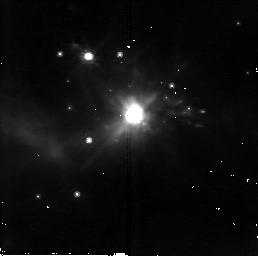
Target: IRAS05506+2414. Instrument: NICMOS/NIC2. Filter: F110W. Exposure: 18 min. Observation ID: n8rd17010

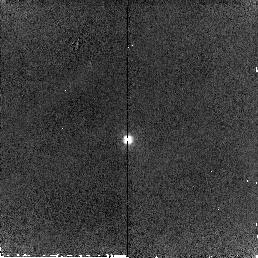
Target: IRAS23166+1655. Instrument: NICMOS/NIC2. Filter: F160W. Exposure: 6 min. Observation ID: n8rd16020

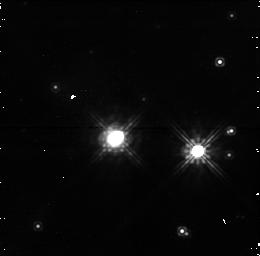
Target: IRAS15509-5207. Instrument: NICMOS/NIC1. Filter: F110W. Exposure: 19 min. Observation ID: n8rd49010

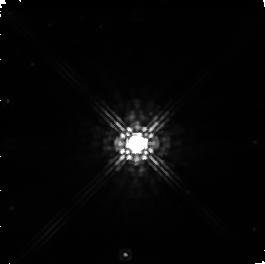
Target: IRAS17516-2525. Instrument: NICMOS/NIC1. Filter: F160W. Exposure: 2 min. Observation ID: n8rd25030

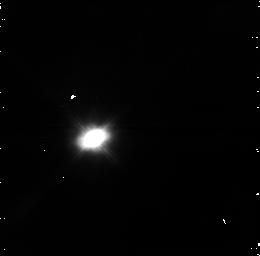
Target: IRAS07027-7934. Instrument: NICMOS/NIC1. Filter: F110W. Exposure: 19 min. Observation ID: n8rd47010

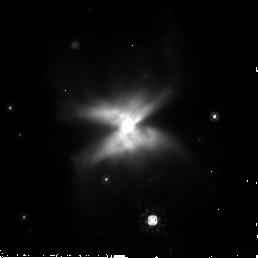
Target: IRAS15452-5459. Instrument: NICMOS/NIC2. Filter: F205W. Exposure: 4 min. Observation ID: n8rd09030

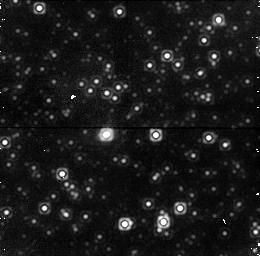
Target: IRAS17505-3143. Instrument: NICMOS/NIC1. Filter: F160W. Exposure: 6 min. Observation ID: n8rd98020

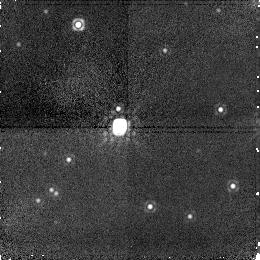
Target: IRAS19134+2131. Instrument: NICMOS/NIC1. Filter: F160W. Exposure: 6 min. Observation ID: n8rd13020

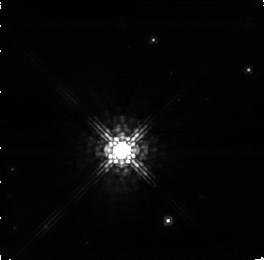
Target: IRAS16444-4527. Instrument: NICMOS/NIC1. Filter: F110W. Exposure: 19 min. Observation ID: n8rd64010

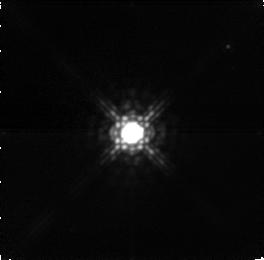
Target: IRAS03293+6010. Instrument: NICMOS/NIC1. Filter: F160W. Exposure: 3 min. Observation ID: n8rd19020

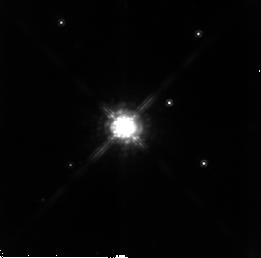
Target: IRAS01304+6211. Instrument: NICMOS/NIC2. Filter: F160W. Exposure: 21 min. Observation ID: n8rd88010

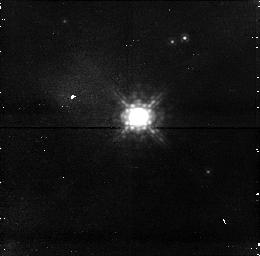
Target: IRAS05131+4530. Instrument: NICMOS/NIC1. Filter: F110W. Exposure: 21 min. Observation ID: n8rd46010

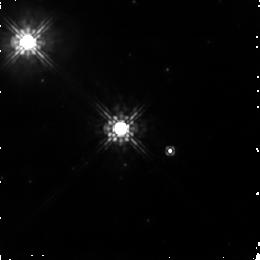
Target: IRAS15066-5532. Instrument: NICMOS/NIC1. Filter: F110W. Exposure: 18 min. Observation ID: n8rd38010

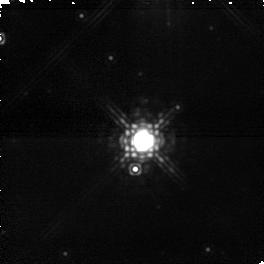
Target: IRAS13581-5930. Instrument: NICMOS/NIC1. Filter: F160W. Exposure: 2 min. Observation ID: n8rd43020

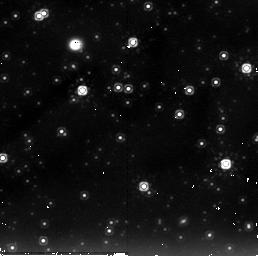
Target: IRAS18596+0315. Instrument: NICMOS/NIC2. Filter: F205W. Exposure: 9 min. Observation ID: n8rd99020

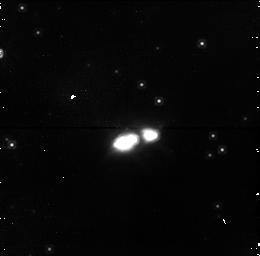
Target: IRAS15405-4945. Instrument: NICMOS/NIC1. Filter: F110W. Exposure: 19 min. Observation ID: n8rd05010

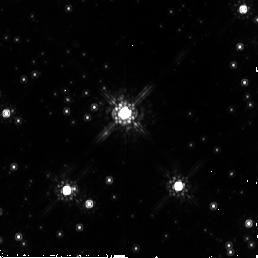
Target: IRAS13328-6244. Instrument: NICMOS/NIC2. Filter: F160W. Exposure: 22 min. Observation ID: n8rd92010

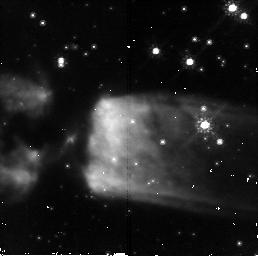
Target: IRAS13428-6232. Instrument: NICMOS/NIC2. Filter: F110W. Exposure: 16 min. Observation ID: n8rd01010

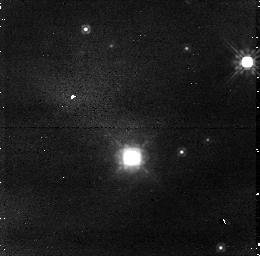
Target: IRAS22177+5936. Instrument: NICMOS/NIC1. Filter: F110W. Exposure: 21 min. Observation ID: n8rd08010

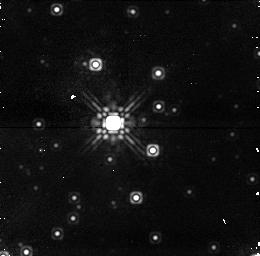
Target: IRAS11516-6201. Instrument: NICMOS/NIC1. Filter: F160W. Exposure: 7 min. Observation ID: n8rd26020

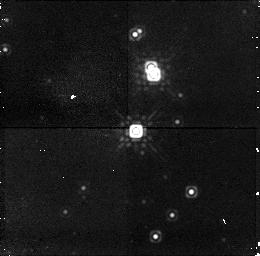
Target: IRAS20035+3242. Instrument: NICMOS/NIC1. Filter: F160W. Exposure: 6 min. Observation ID: n8rd22020

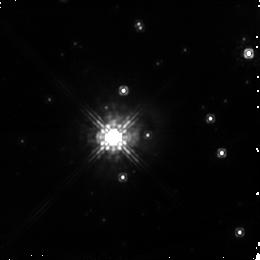
Target: IRAS15144-5812. Instrument: NICMOS/NIC1. Filter: F110W. Exposure: 19 min. Observation ID: n8rd29010

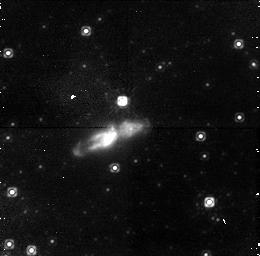
Target: IRAS17347-3139. Instrument: NICMOS/NIC1. Filter: F110W. Exposure: 19 min. Observation ID: n8rd20010

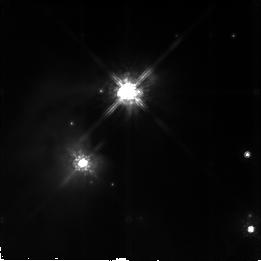
Target: IRAS17554-2606. Instrument: NICMOS/NIC2. Filter: F110W. Exposure: 13 min. Observation ID: n8rd62010

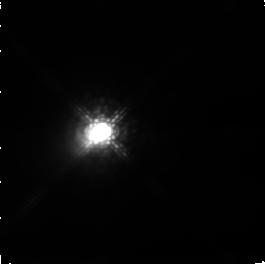
Target: IRAS01037+1219. Instrument: NICMOS/NIC1. Filter: F110W. Exposure: 9 min. Observation ID: n8rd18010

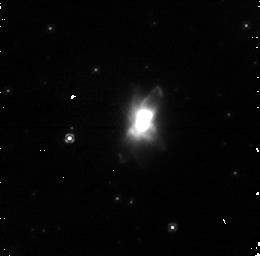
Target: IRAS19024+0044. Instrument: NICMOS/NIC1. Filter: F110W. Exposure: 16 min. Observation ID: n8rd02010

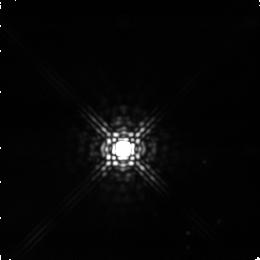
Target: IRAS20491+4236. Instrument: NICMOS/NIC1. Filter: F160W. Exposure: 2 min. Observation ID: n8rda1020

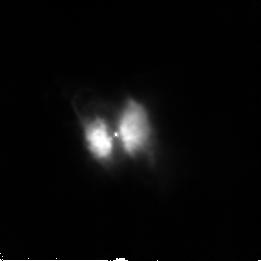
Target: IRAS09371+1212. Instrument: NICMOS/NIC2. Filter: F110W. Exposure: 1 min. Observation ID: n8rd10010

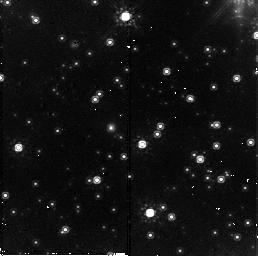
Target: IRAS11438-6330. Instrument: NICMOS/NIC2. Filter: F160W. Exposure: 21 min. Observation ID: n8rd76010

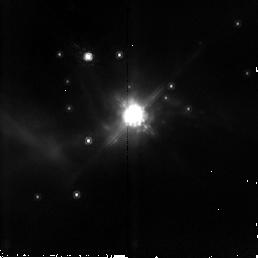
Target: IRAS05506+2414. Instrument: NICMOS/NIC2. Filter: F160W. Exposure: 3 min. Observation ID: n8rd17020

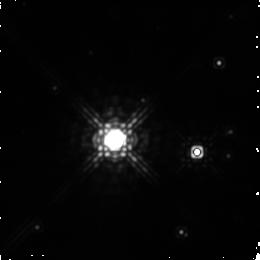
Target: IRAS15509-5207. Instrument: NICMOS/NIC1. Filter: F160W. Exposure: 6 min. Observation ID: n8rd49020

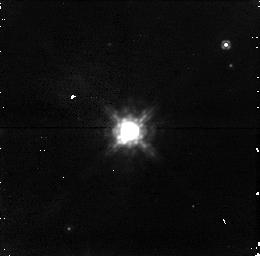
Target: IRAS03293+6010. Instrument: NICMOS/NIC1. Filter: F110W. Exposure: 21 min. Observation ID: n8rd19010

Are OH/IR Stars the Youngest post-AGB stars? A NICMOS Imaging Survey (PI: Sahai, Raghvendra)

Essentially all well-characterized preplanetary nebulae (PPNe)-- objects in transition between the AGB and planetary nebula evolutionary phases - are bipolar, whereas the mass-loss envelopes of AGB stars are strikingly spherical. In order to understand the processes leading to bipolar mass-ejection, we need to know at what stage of stellar evolution does bipolarity in the mass-loss first manifest itself. We have recently hypothesized that most OH/IR stars (evolved mass- losing stars with OH maser emission) are very young PPNe. We are conducting a multiwavelength survey program of imaging and spectroscopic observations of such objects, using a large, morphologically unbiased sample selected using IRAS 12-to-25 micron colors. Our ongoing HST/SNAP imaging survey of the optically bright half of this sample with WFPC2 and ACS is highly succesful: 19/32 objects observed are extended with bipolar/multipolar shapes (remaining objects are unresolved). Slightly more than 50% of our sample are optically too faint or undetected but have strong near-IR counterparts -- we therefore propose a NICMOS SNAPshot imaging survey of these optically-faint OH/IR stars. These observations are crucial for determining how and when the bipolar geometry asserts itself. The results from our NICMOS survey (together with the WFPC2/ACS survey) will allow us to draw general conclusions about the onset of bipolar mass-ejection during late stellar evolution. Our complementary program of interferometric mapping of the OH maser emission in our sources is yielding kinematic information with spatial resolution comparable to that in the HST images. The HST/radio data will provide crucial input for theories of post-AGB stellar evolution. In addition, these data will also indicate whether the multiple concentric rings, "searchlight beams'', and truncated equatorial disks recently discovered with HST in a few PPNe, are common or rare phenomena.